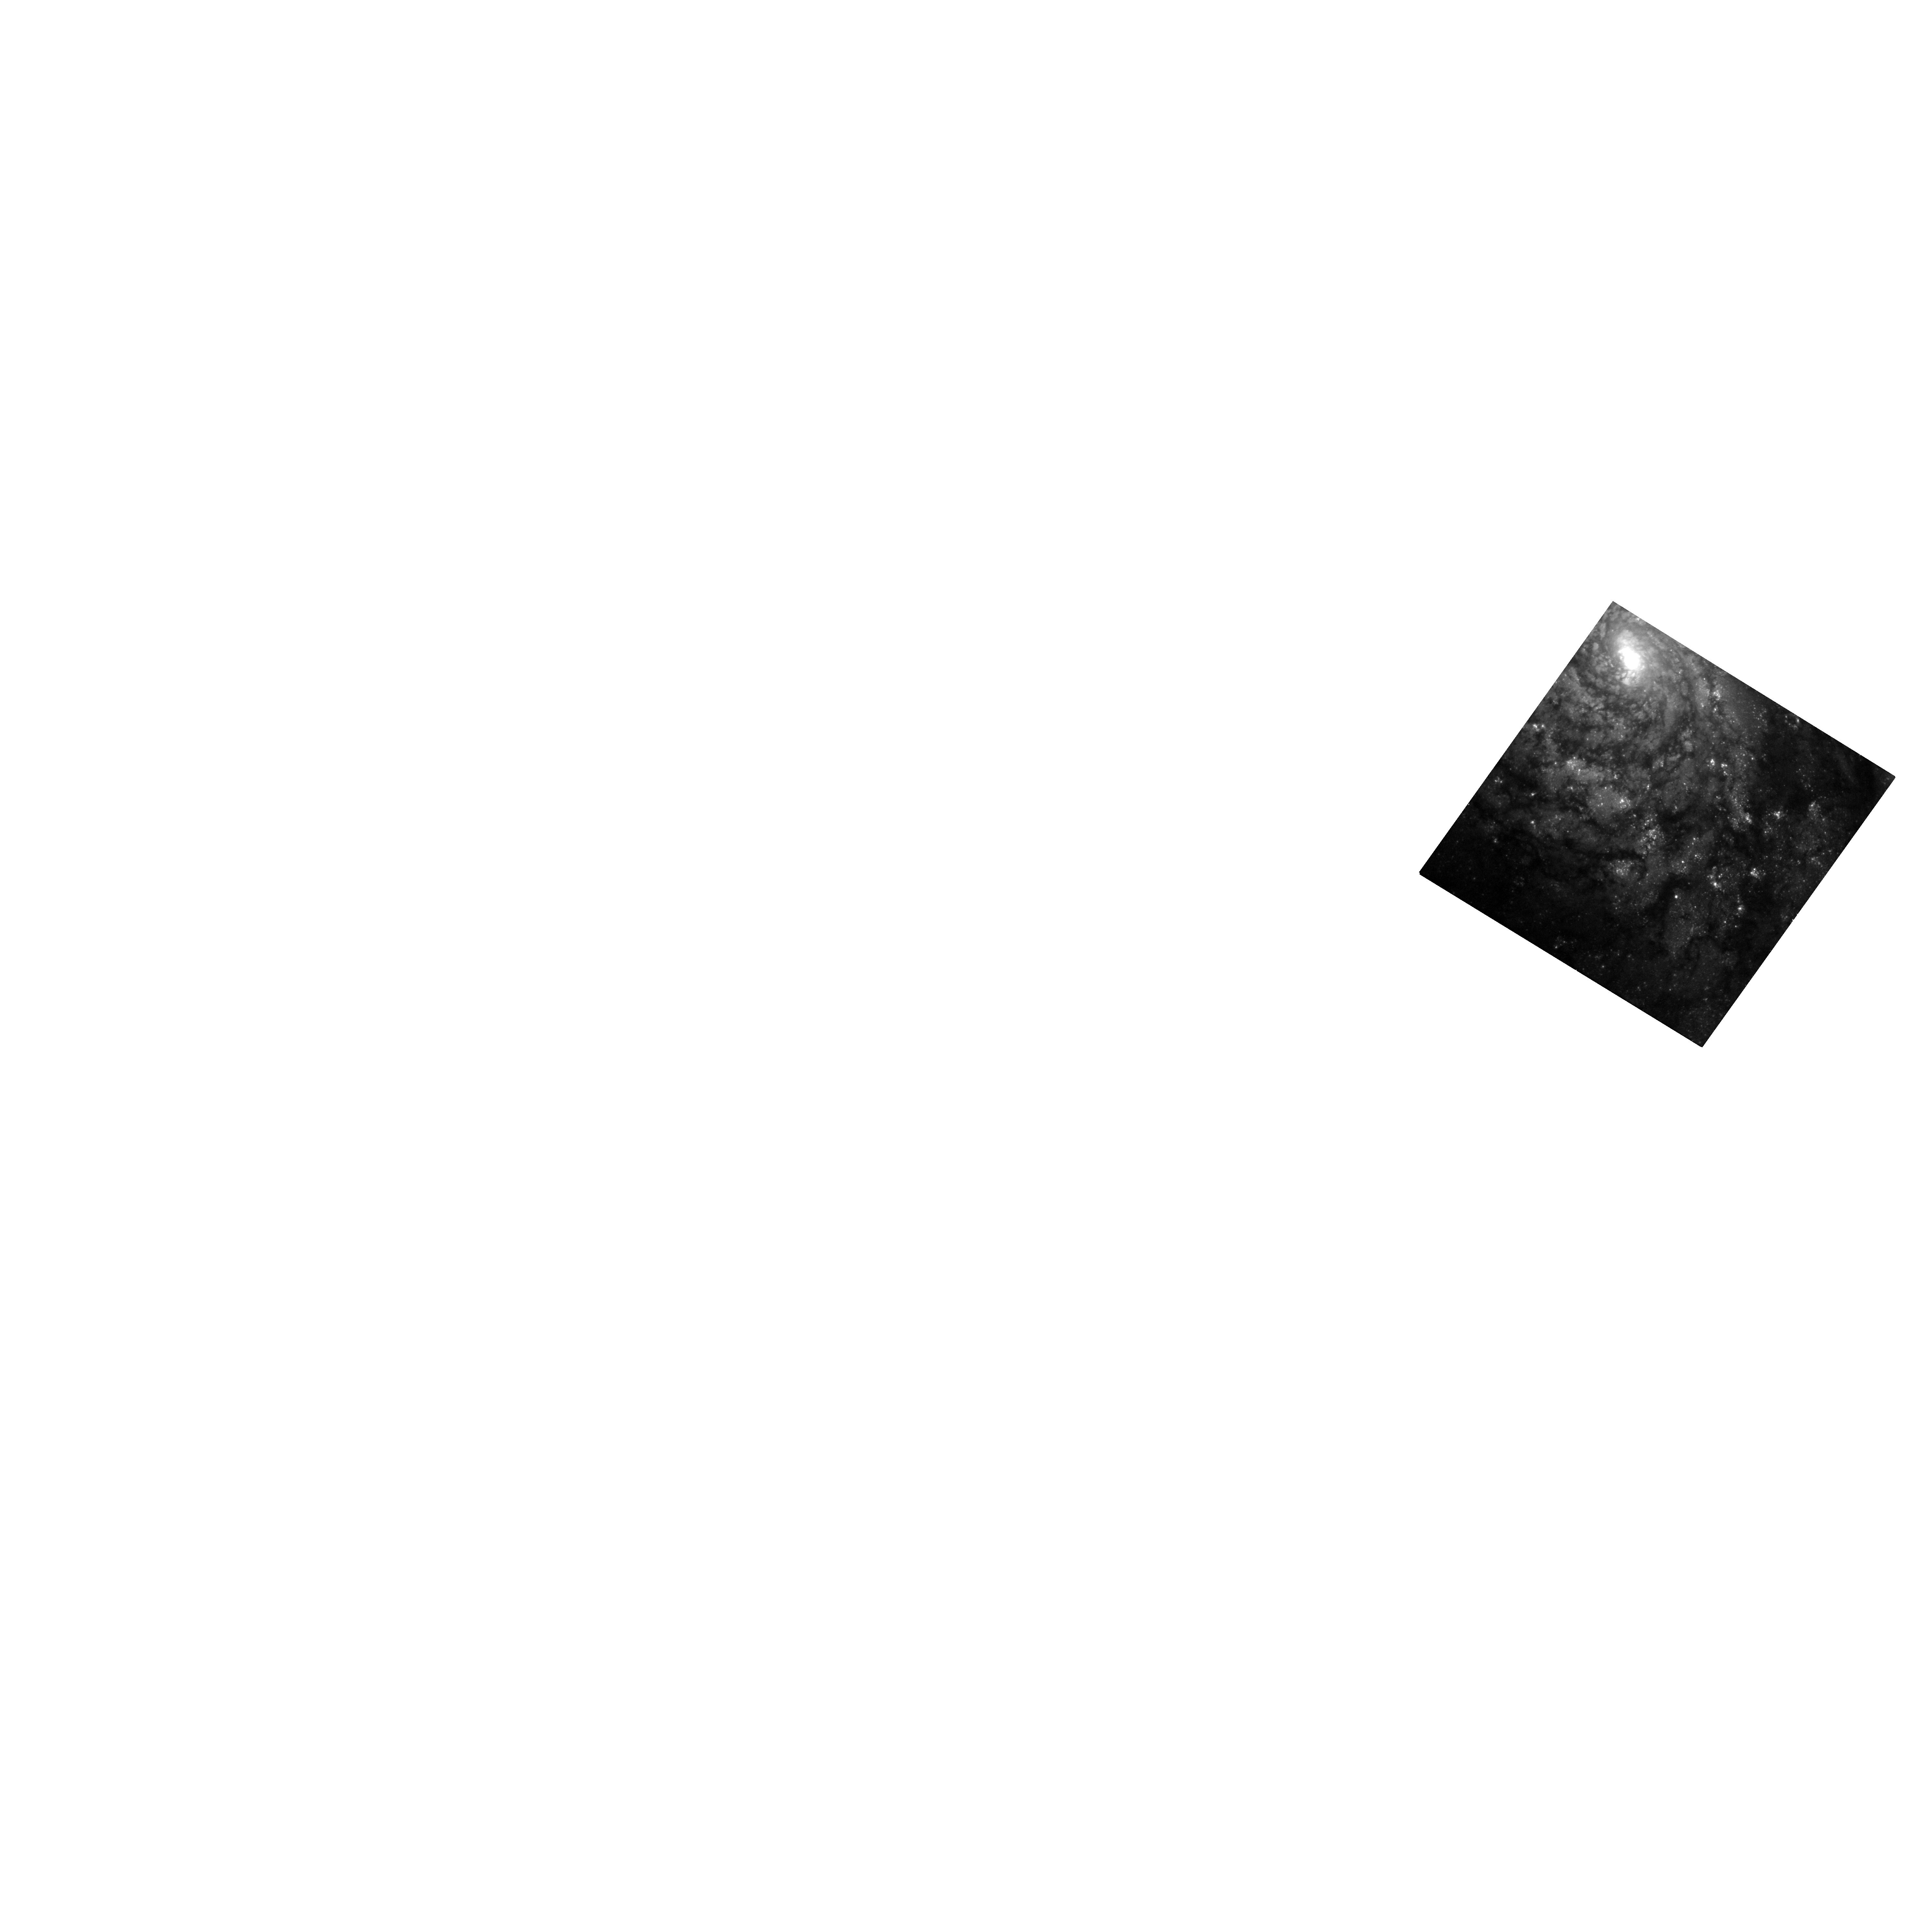
Target: SN2000EW
Instrument: WFC3/UVIS
Filter: F475W
Exposure: 16 min
Observation ID: hst_13350_03_wfc3_uvis_f475w_iccx03

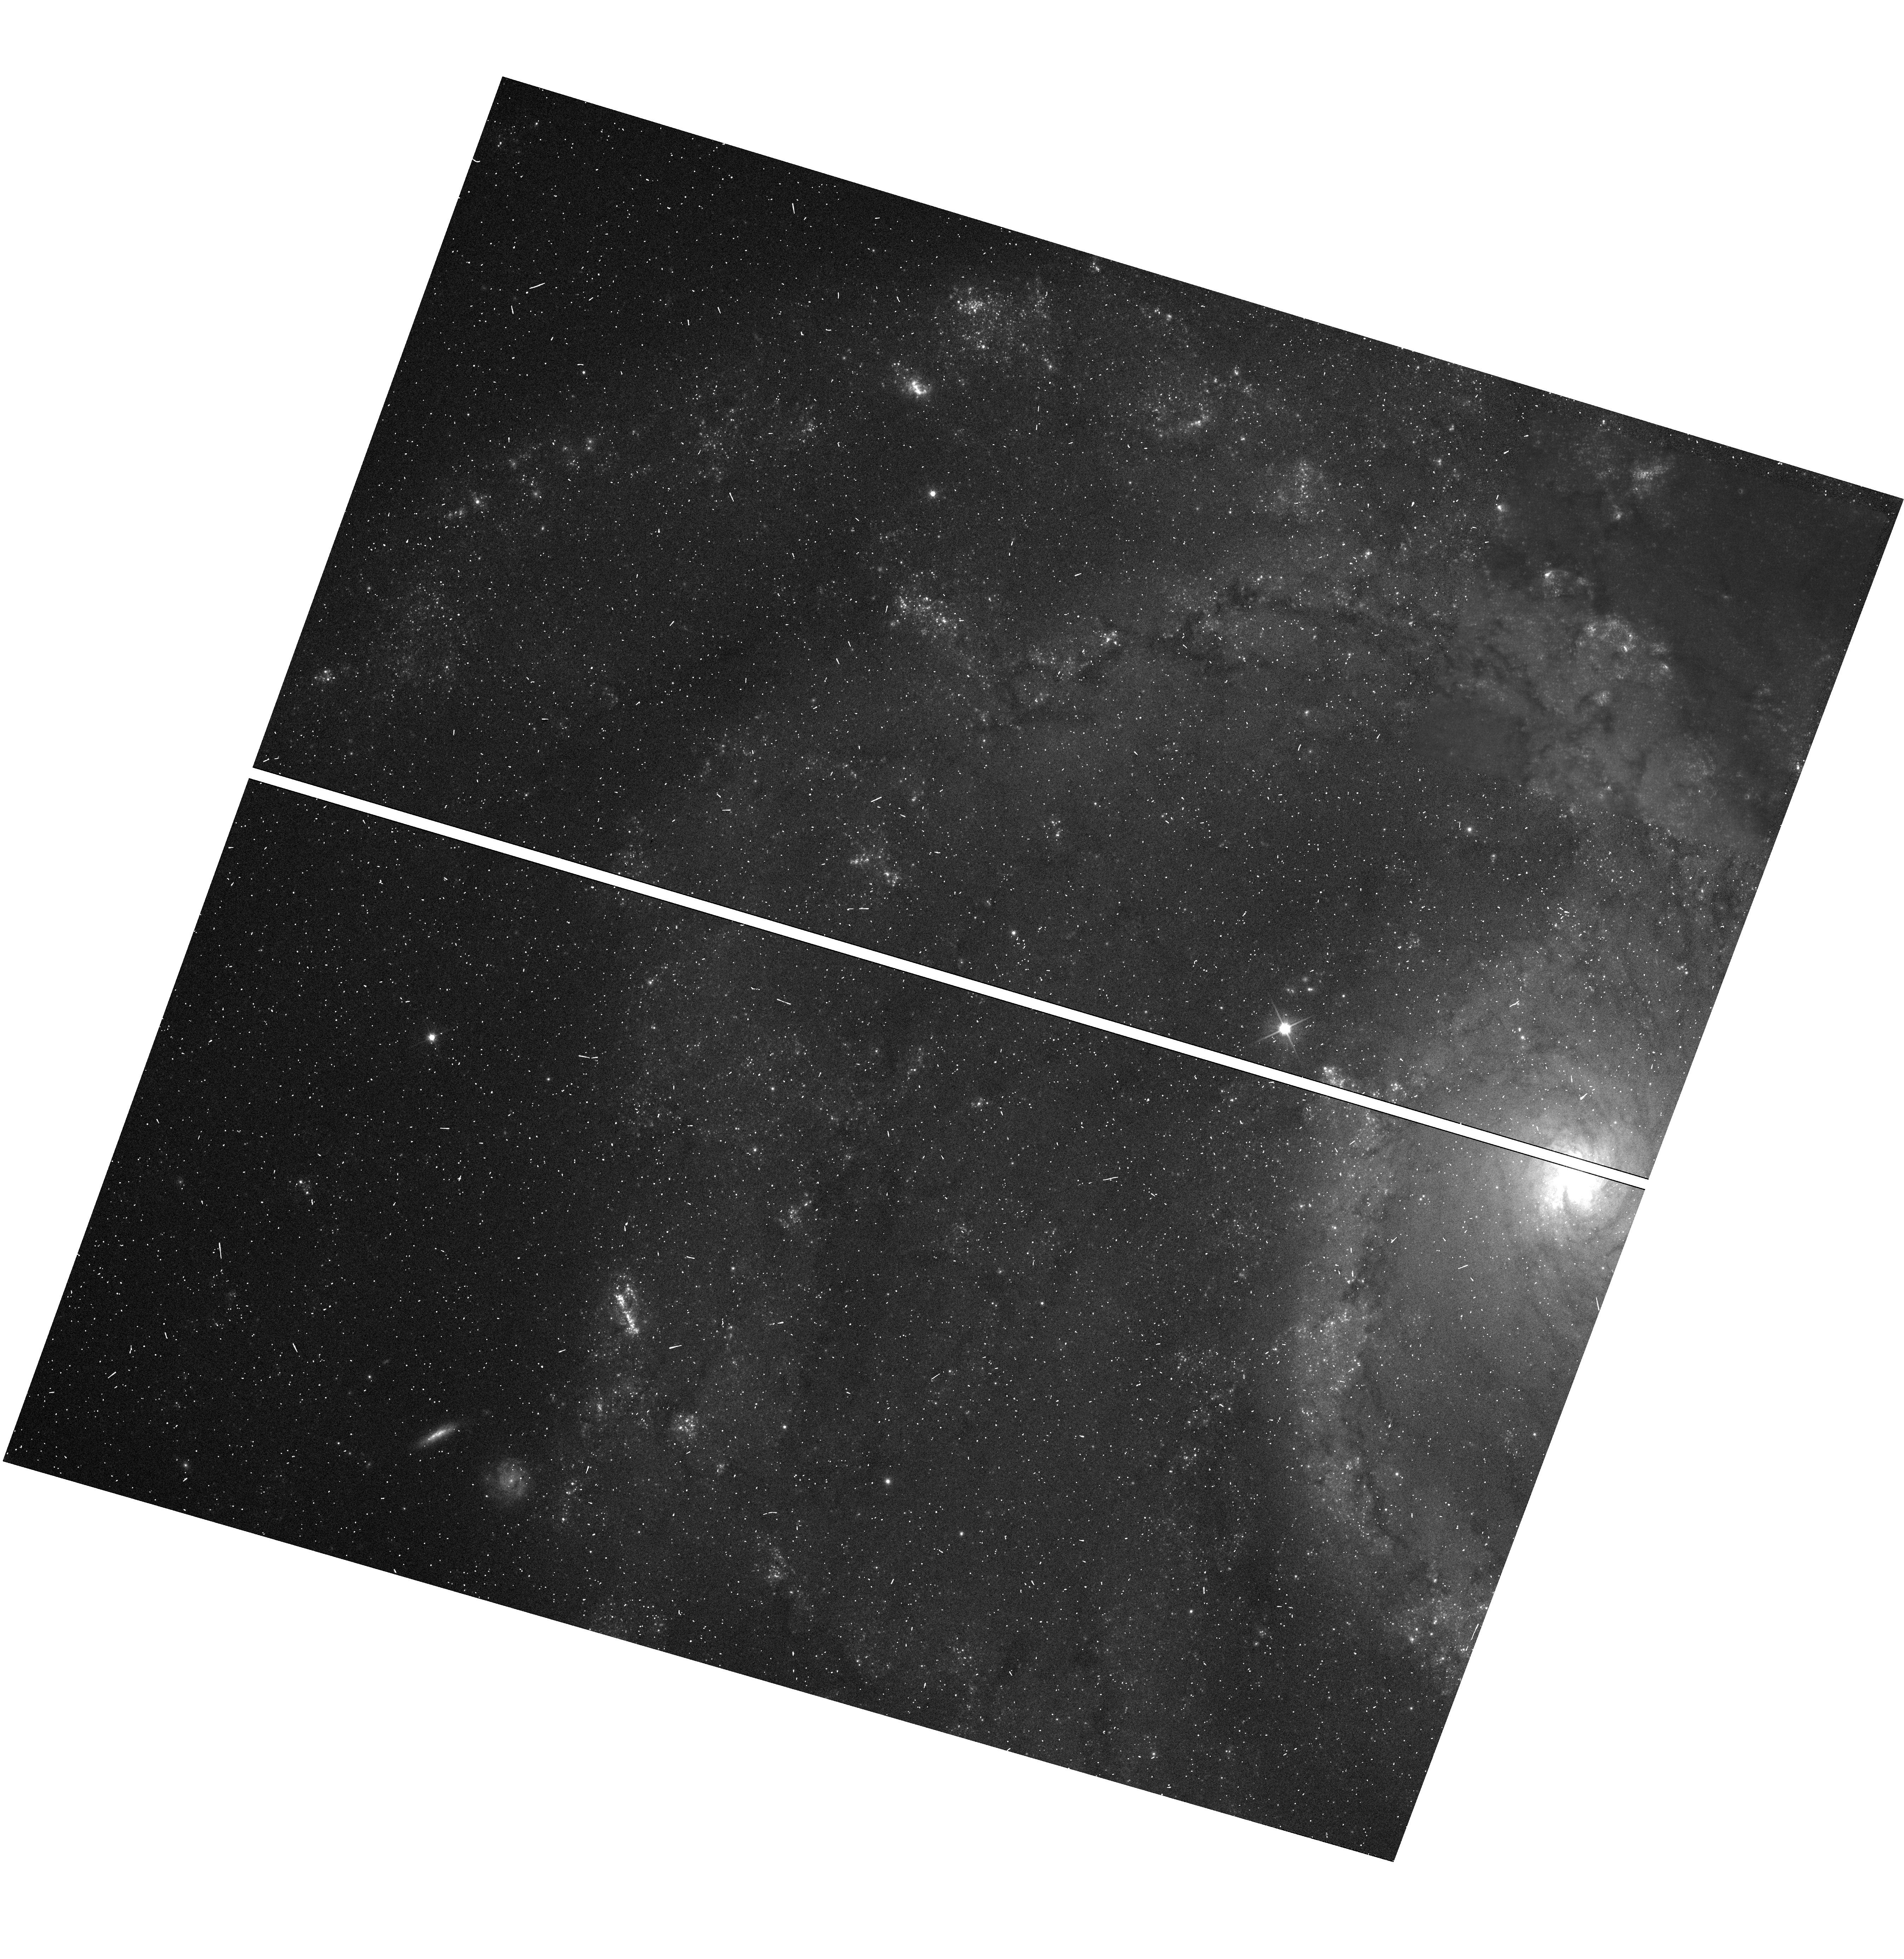
Target: SN1999GI
Instrument: WFC3/UVIS
Filter: F606W
Exposure: 19 min
Observation ID: hst_13350_01_wfc3_uvis_f606w_iccx01

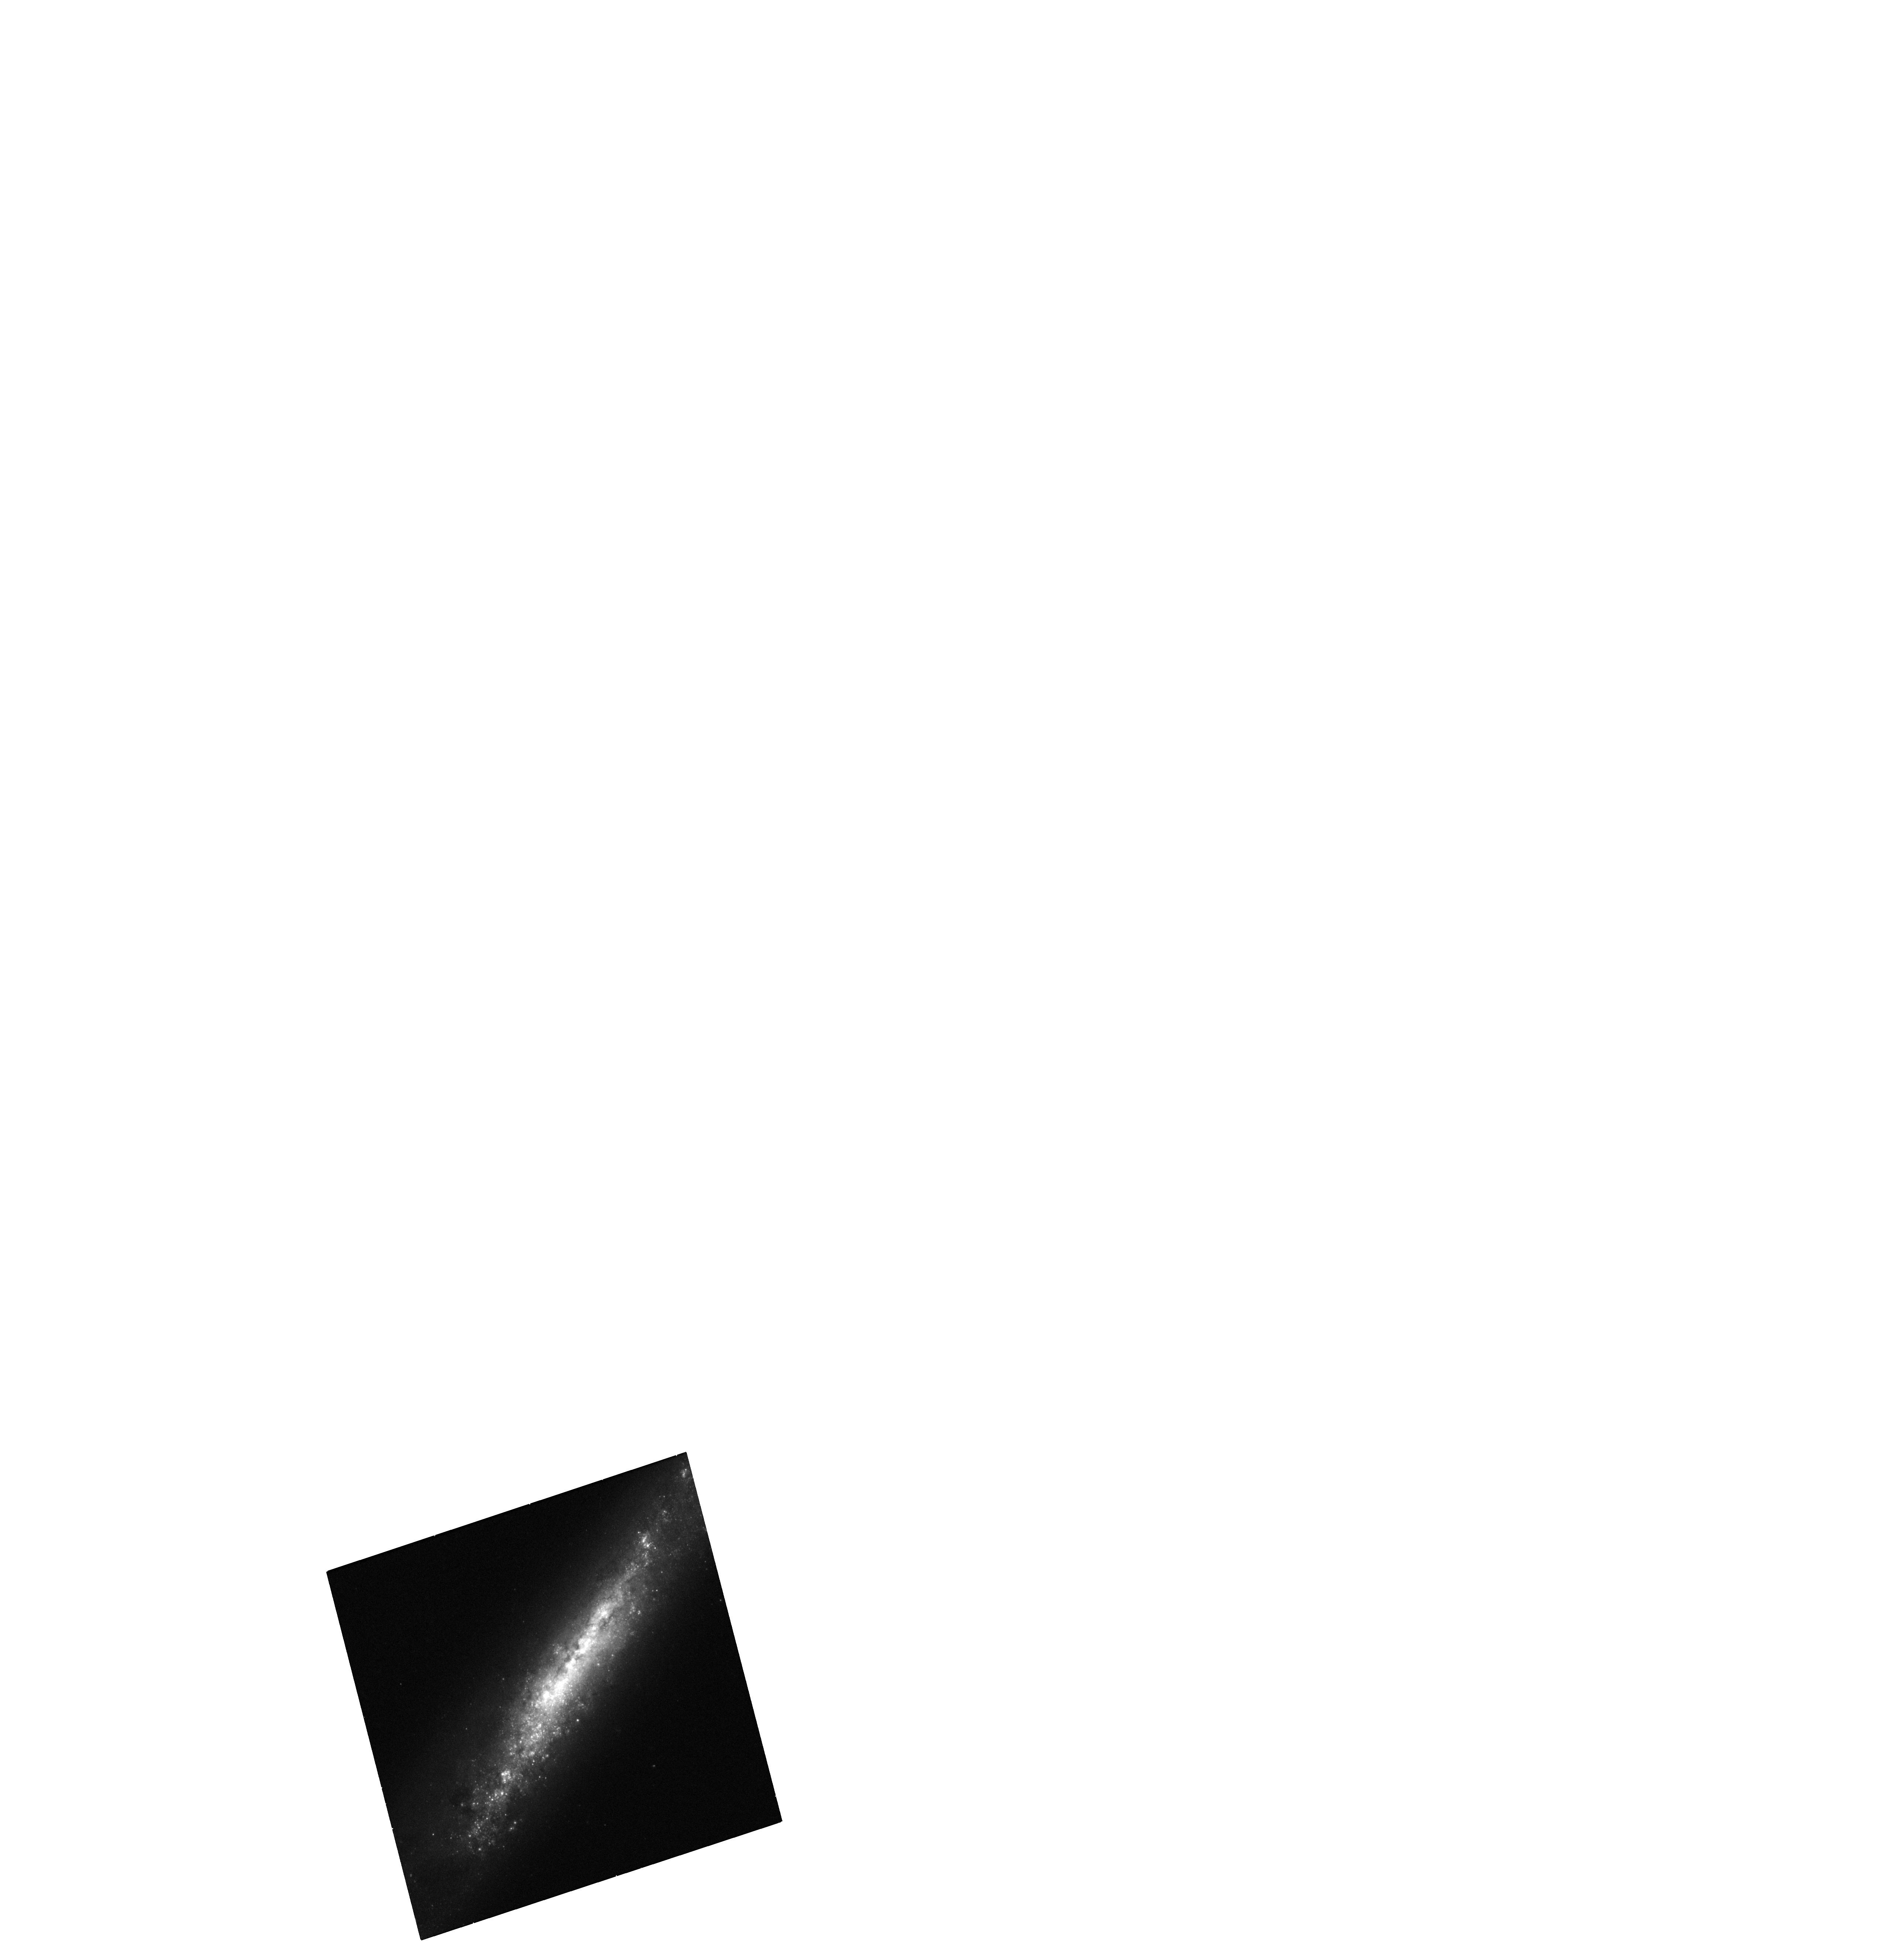
Target: SN1999AN
Instrument: WFC3/UVIS
Filter: F475W
Exposure: 16 min
Observation ID: hst_13350_02_wfc3_uvis_f475w_iccx02

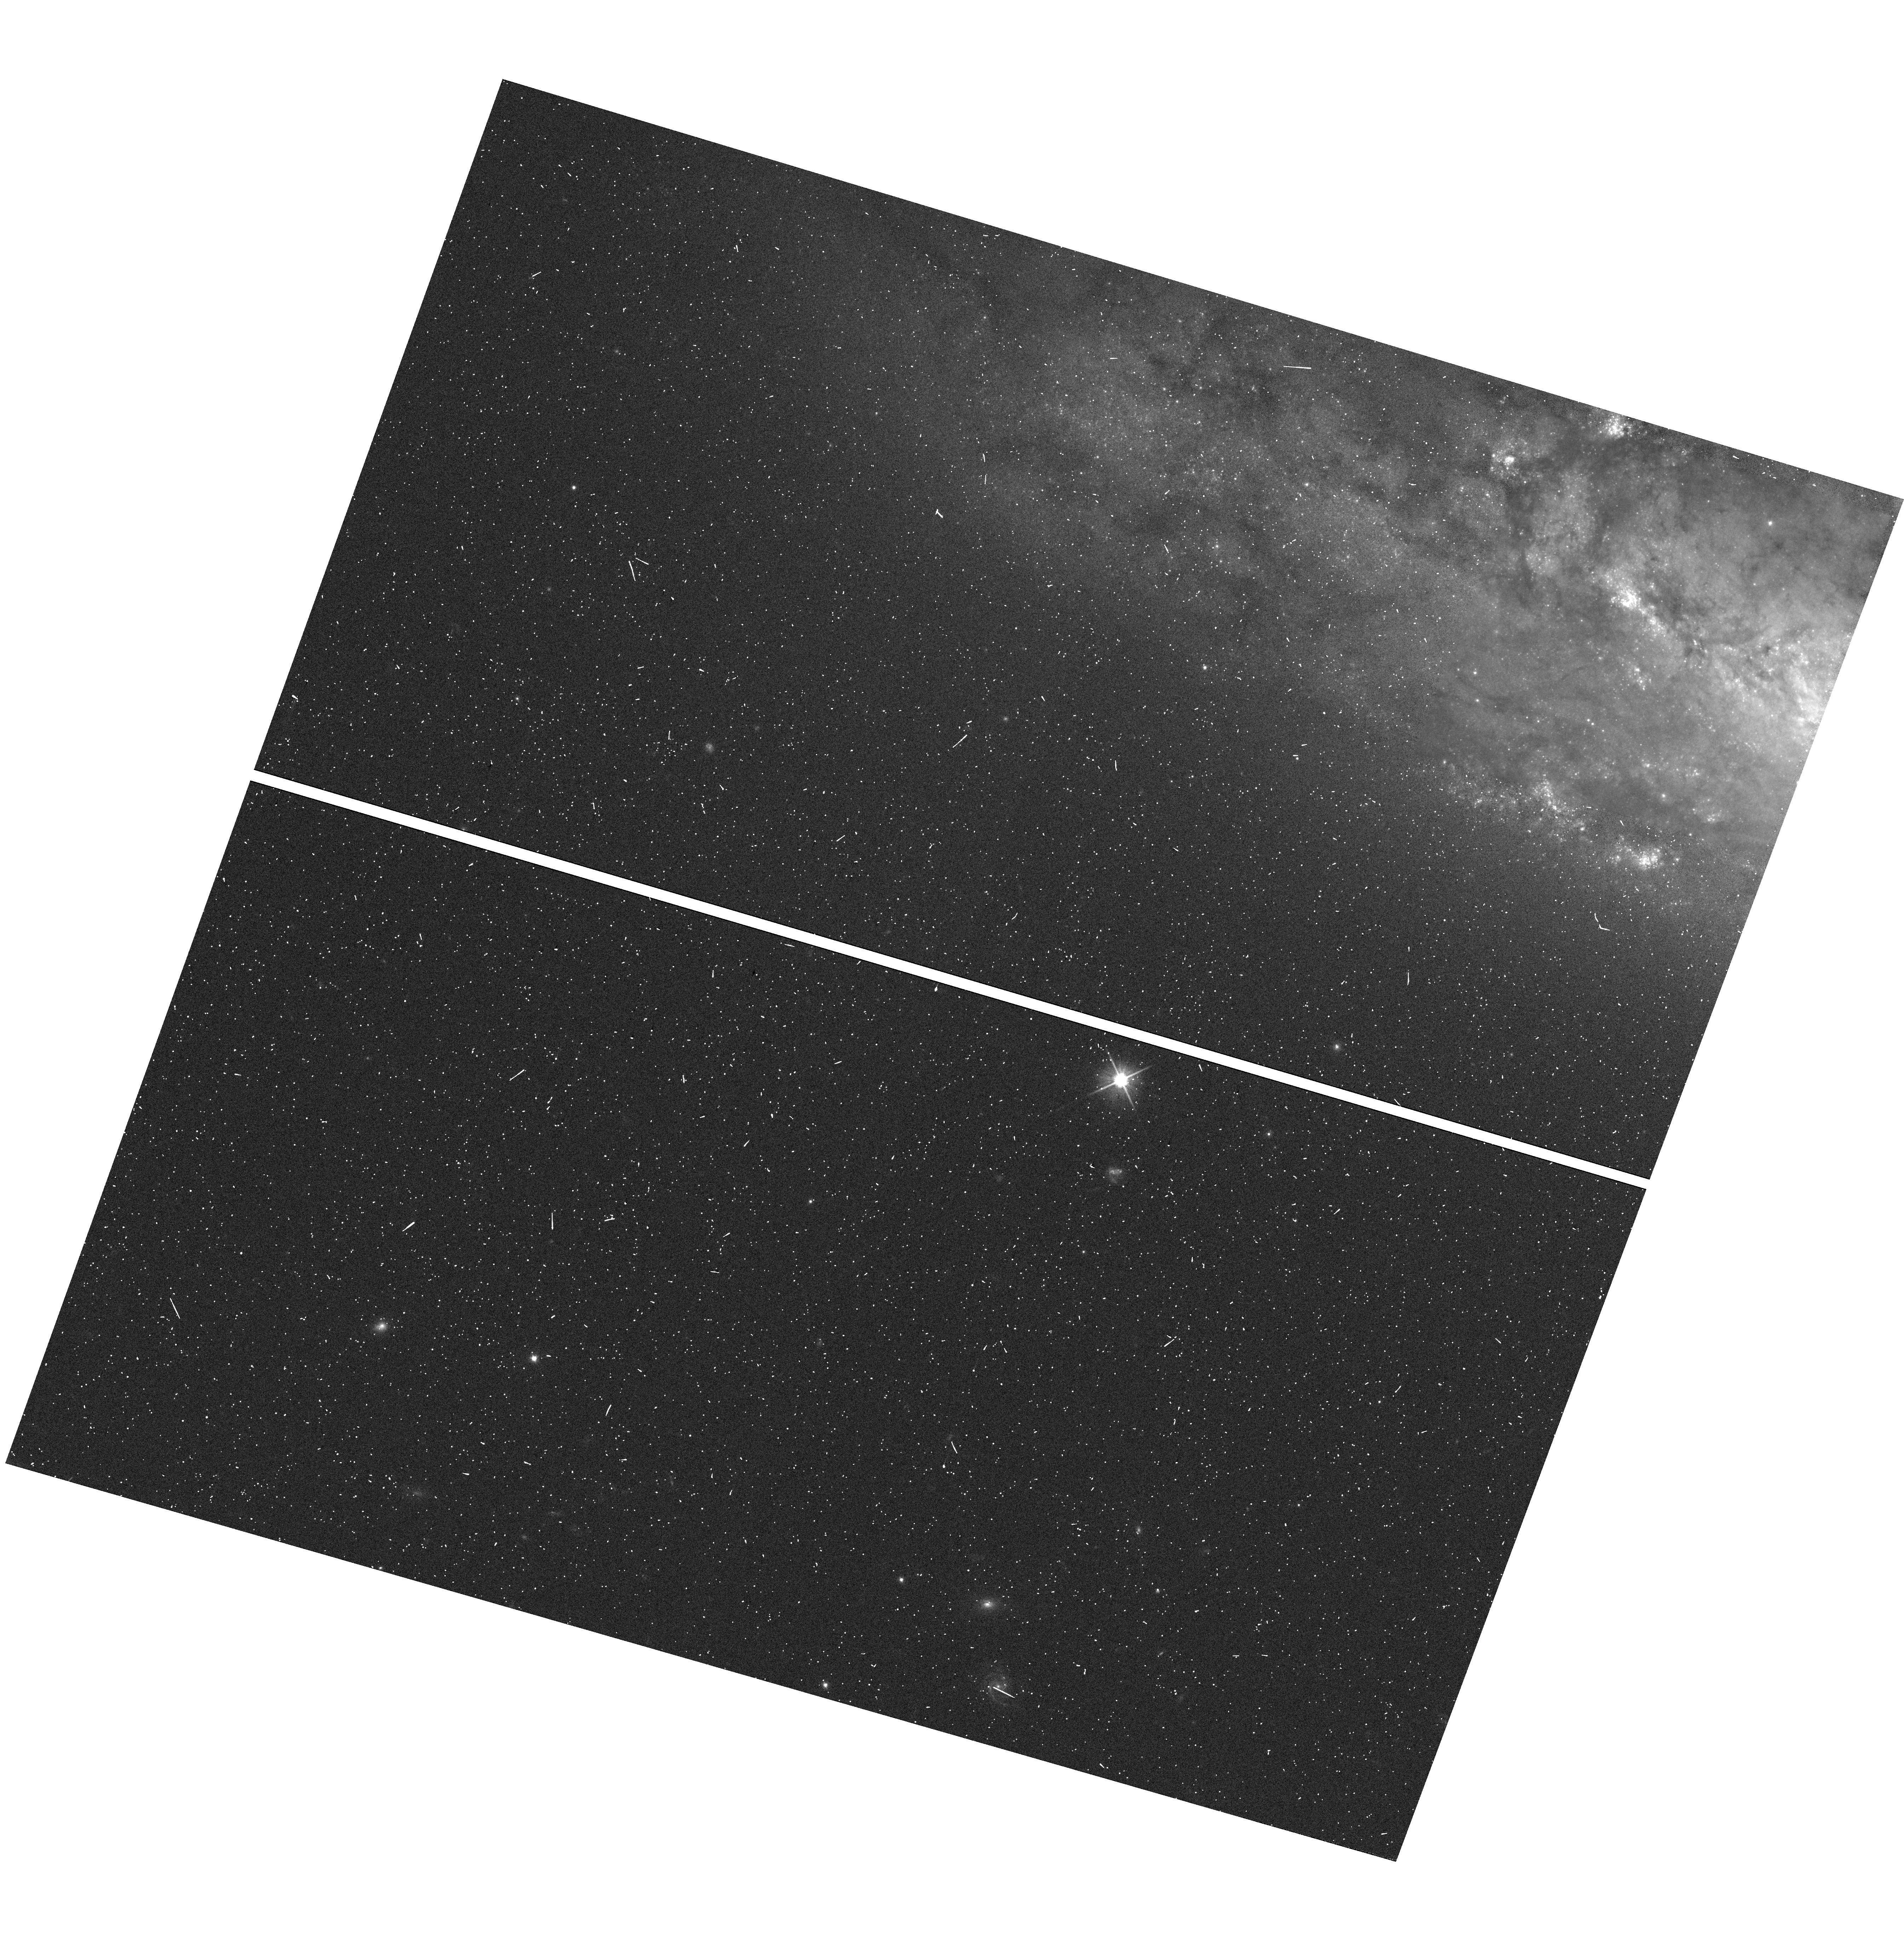
Target: SN2004GN
Instrument: WFC3/UVIS
Filter: F606W
Exposure: 19 min
Observation ID: hst_13350_04_wfc3_uvis_f606w_iccx04

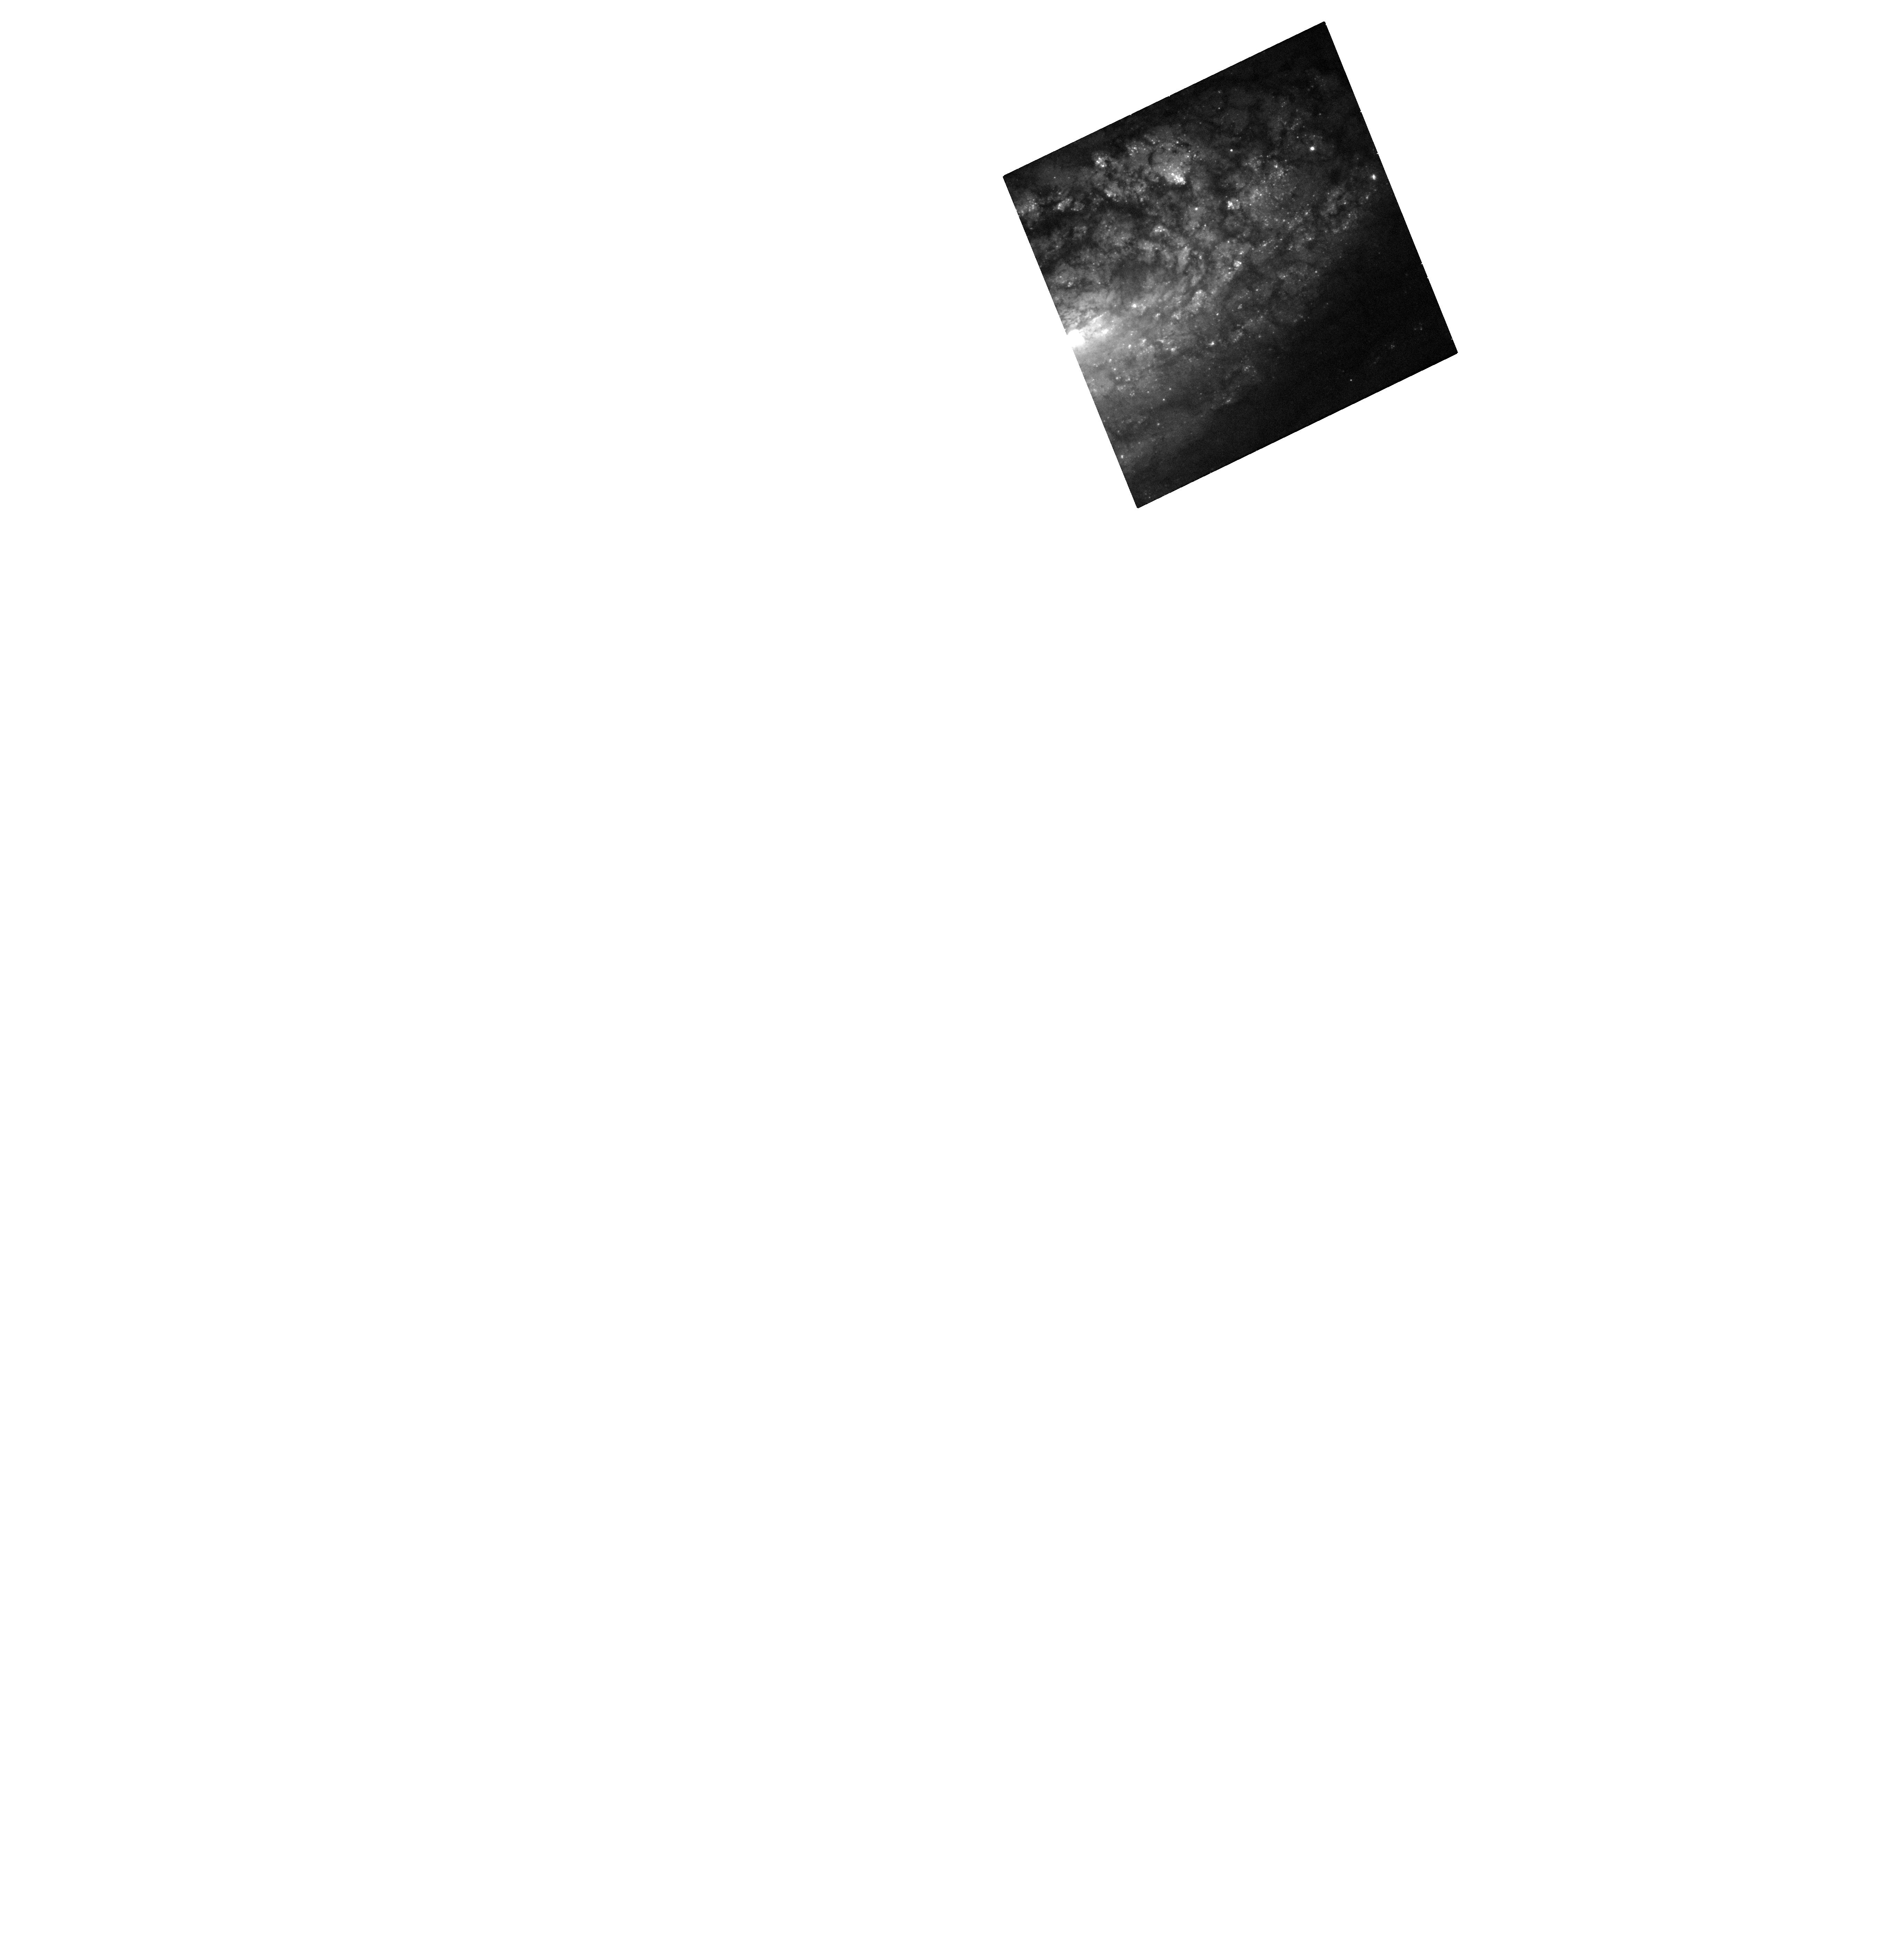
Target: SN2006BC
Instrument: WFC3/UVIS
Filter: F475W
Exposure: 16 min
Observation ID: hst_13350_05_wfc3_uvis_f475w_iccx05

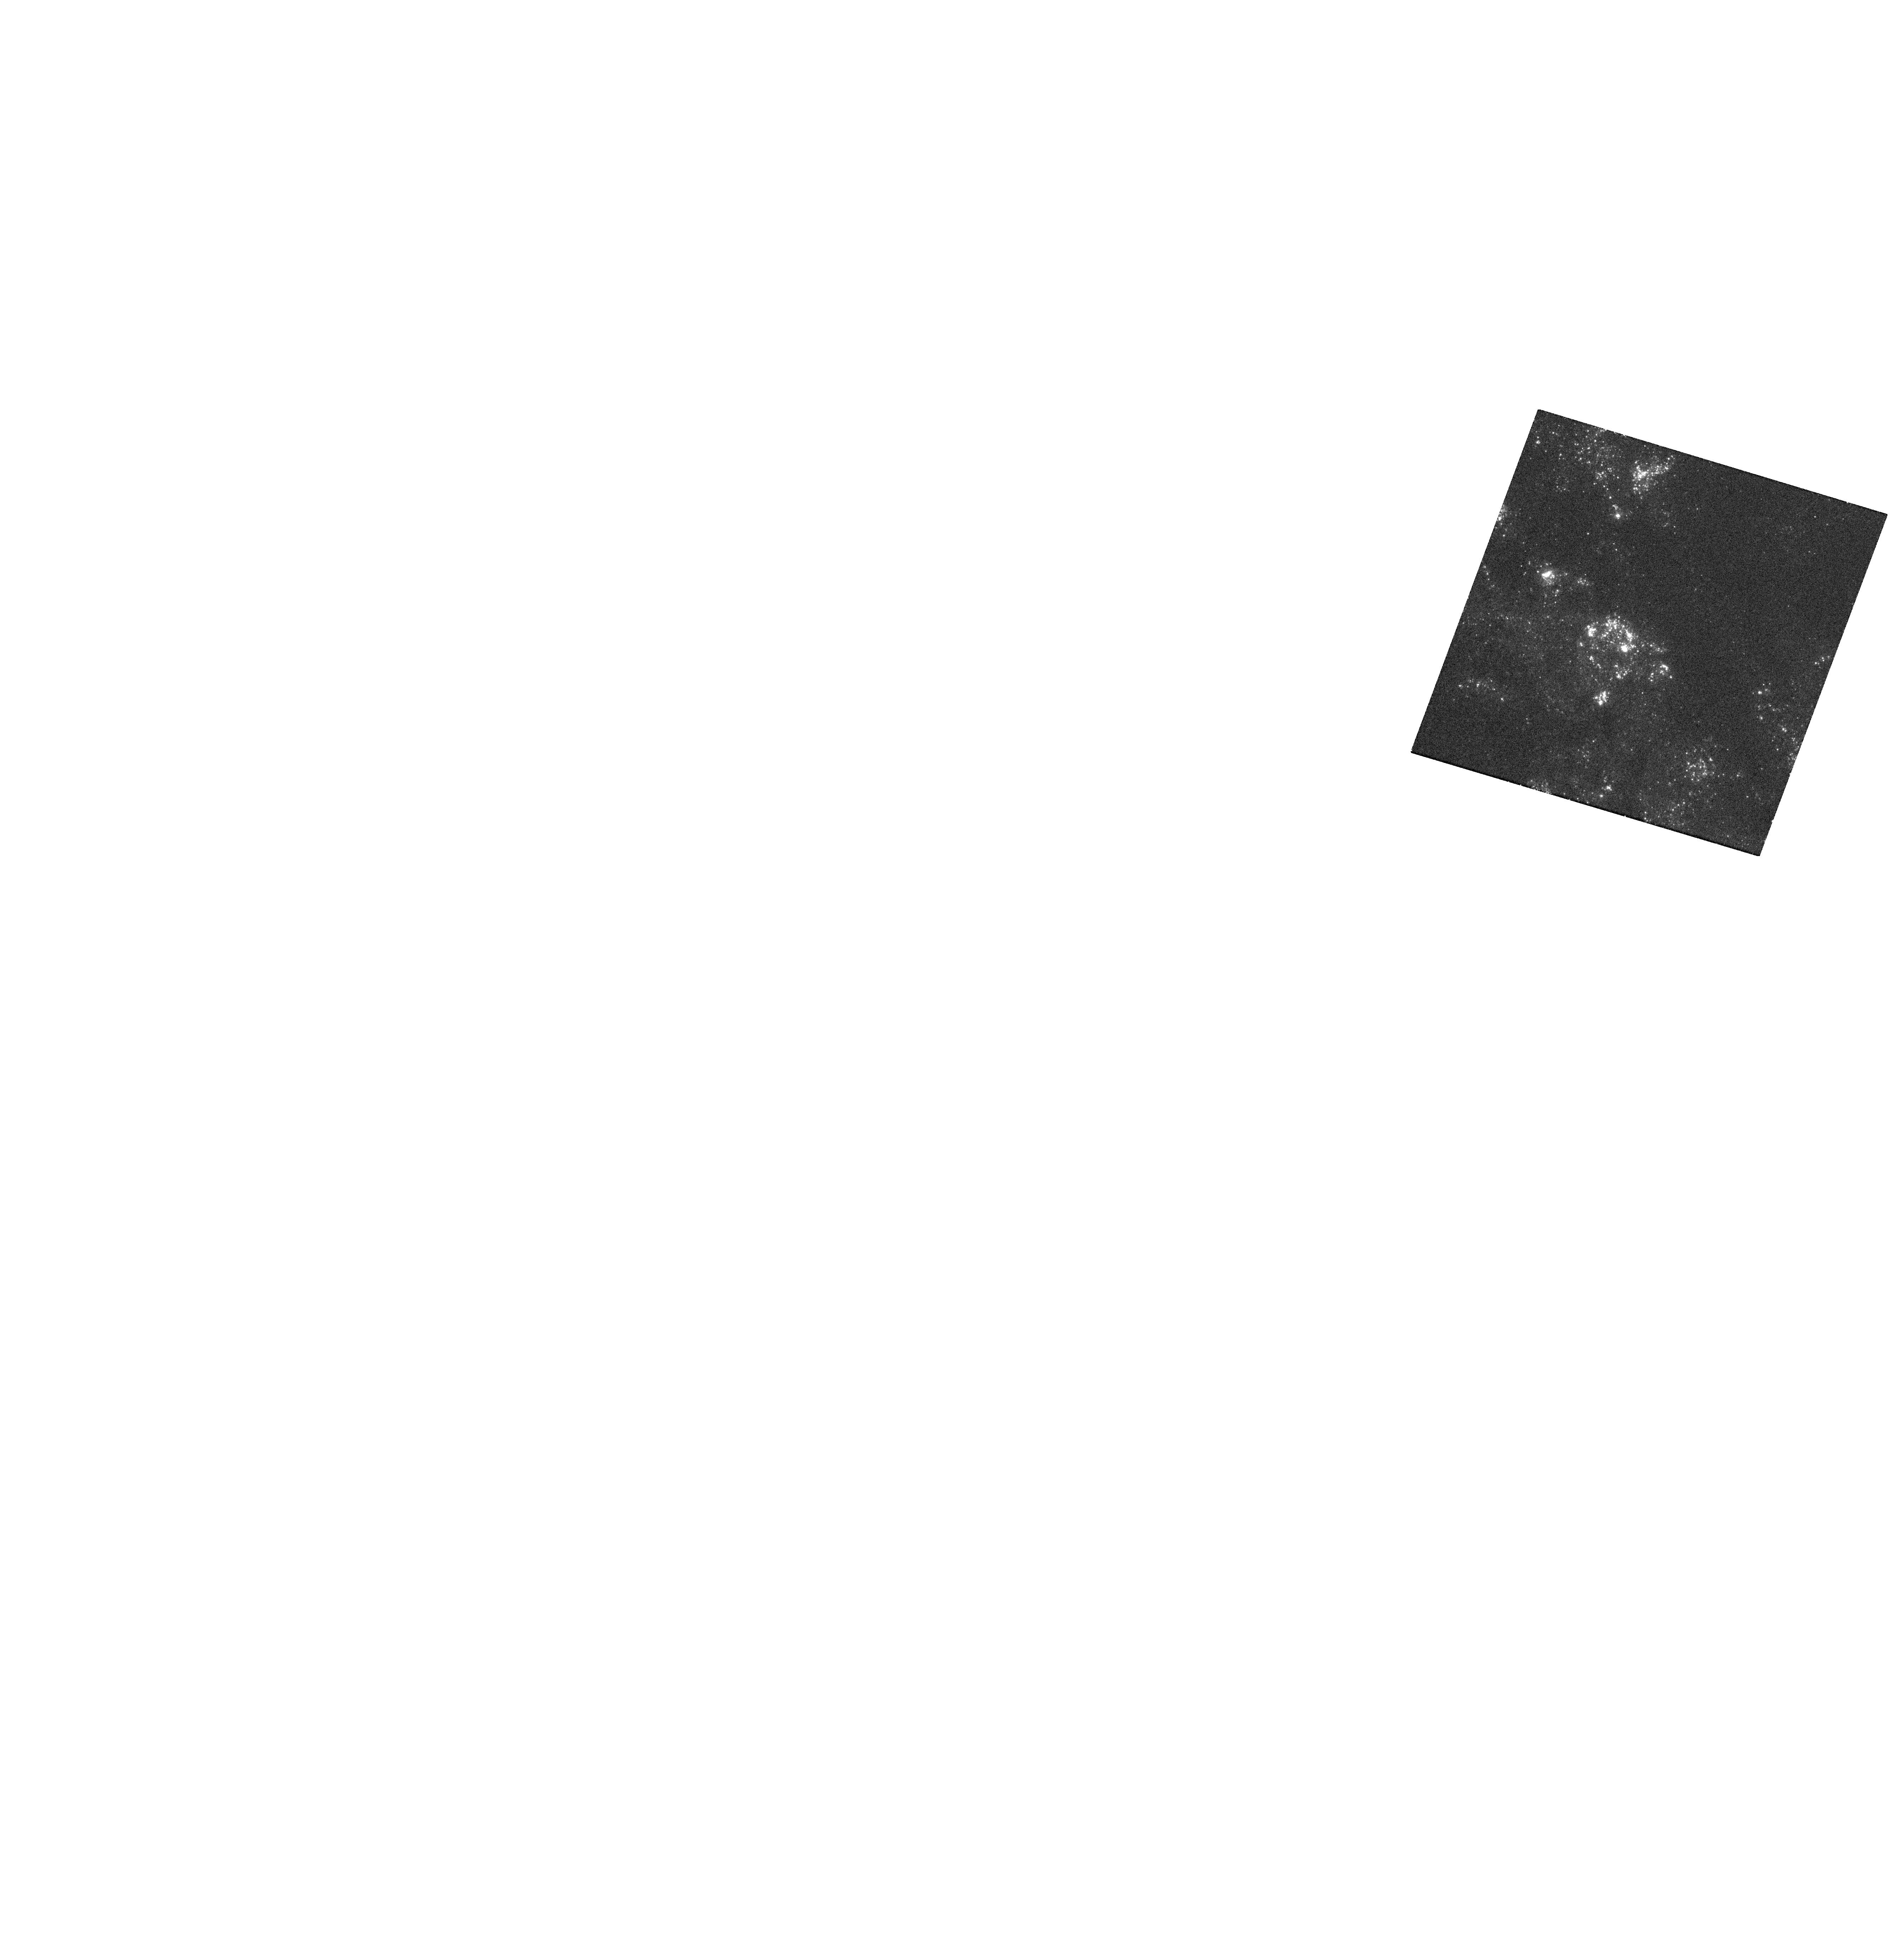
Target: SN1999GI
Instrument: WFC3/UVIS
Filter: F300X
Exposure: 16 min
Observation ID: hst_13350_01_wfc3_uvis_f300x_iccx01

How Low Can They Go? Detecting low luminosity supernova progenitors (PI: Fruchter, Andrew S.)

While we now discover thousands of supernovae (SNe) per year, in the history of astronomy a little more than a dozen SN progenitors have been identified, and all of these have been from Type II SNe. This dearth is largely due to the fact that the progenitors are destroyed in the SN, and so to study them one must have fortuitously taken data on them prior to their explosion. However, the fault may also partially lie with the methods employed to search for progenitors. In the past, searches have generally relied on looking at the location of a SNe in an archival image to see if a noticeable point source is at the right location. This method requires that the background field of the galaxy be relatively uniform, and if one wants an accurate estimate of the progenitor mangitude, that the star was not in an association or binary. Here we propose to take WFC3 images several years post explosion so that we can subtract them from archival WFPC2 images. We show that we can do this with extraordinary fidelity. We will apply this method to a well-chosen sample of three Type II SNe and two Type Ibc SNe, which lie on messy galaxy fields that may have camouflaged the presence of a progenitor. This method has the potential to detect or substantially deepen the limits on the progenitors of these objects, which already appear too faint for theoretical models.